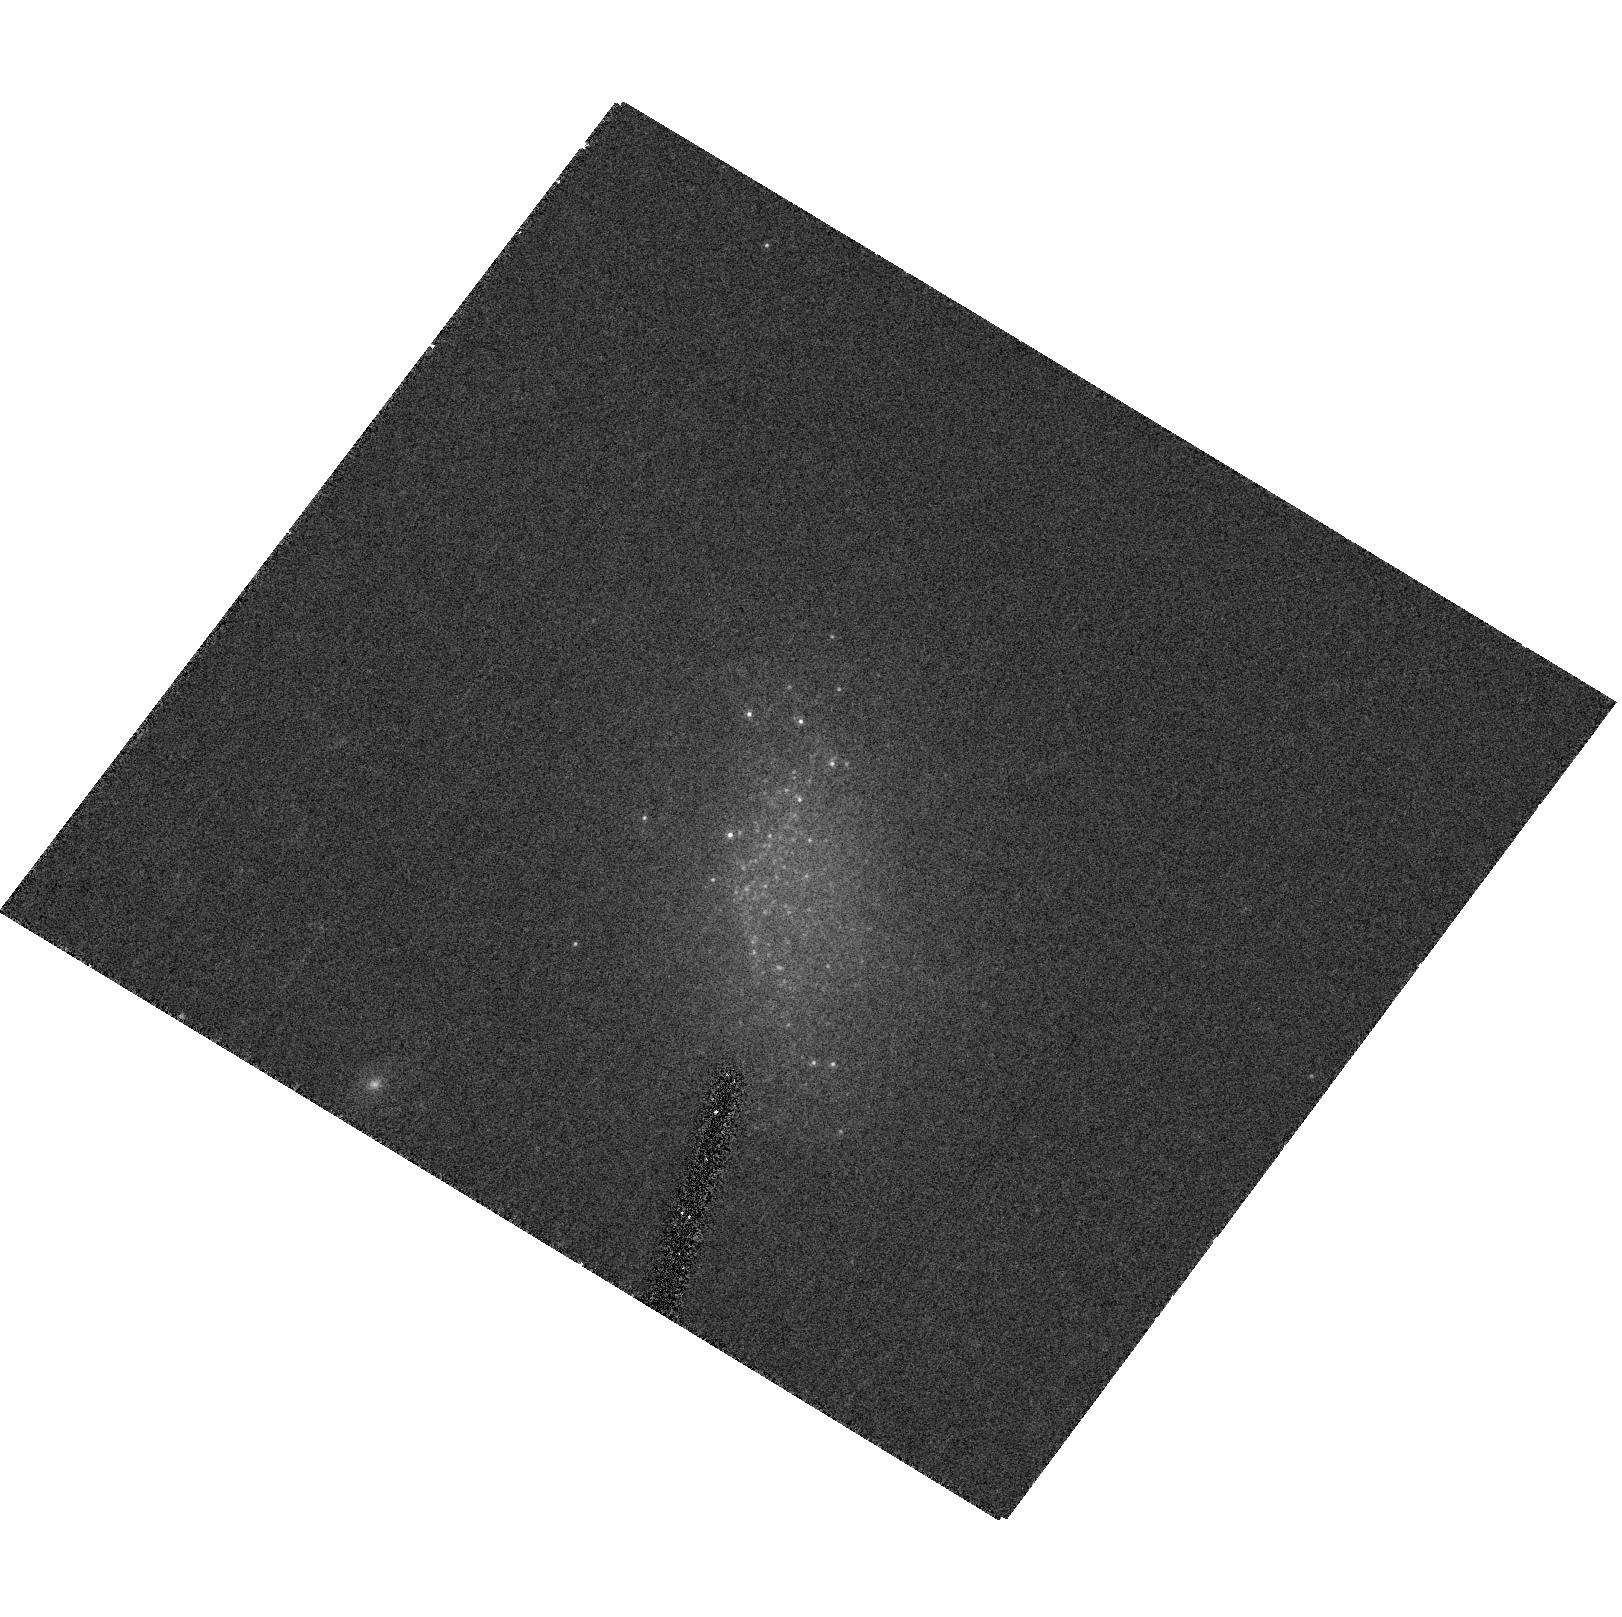
Target: SDSS0942+572. Instrument: ACS/HRC. Filter: F814W. Exposure: 18 min. Observation ID: hst_10180_11_acs_hrc_f814w_j8z511

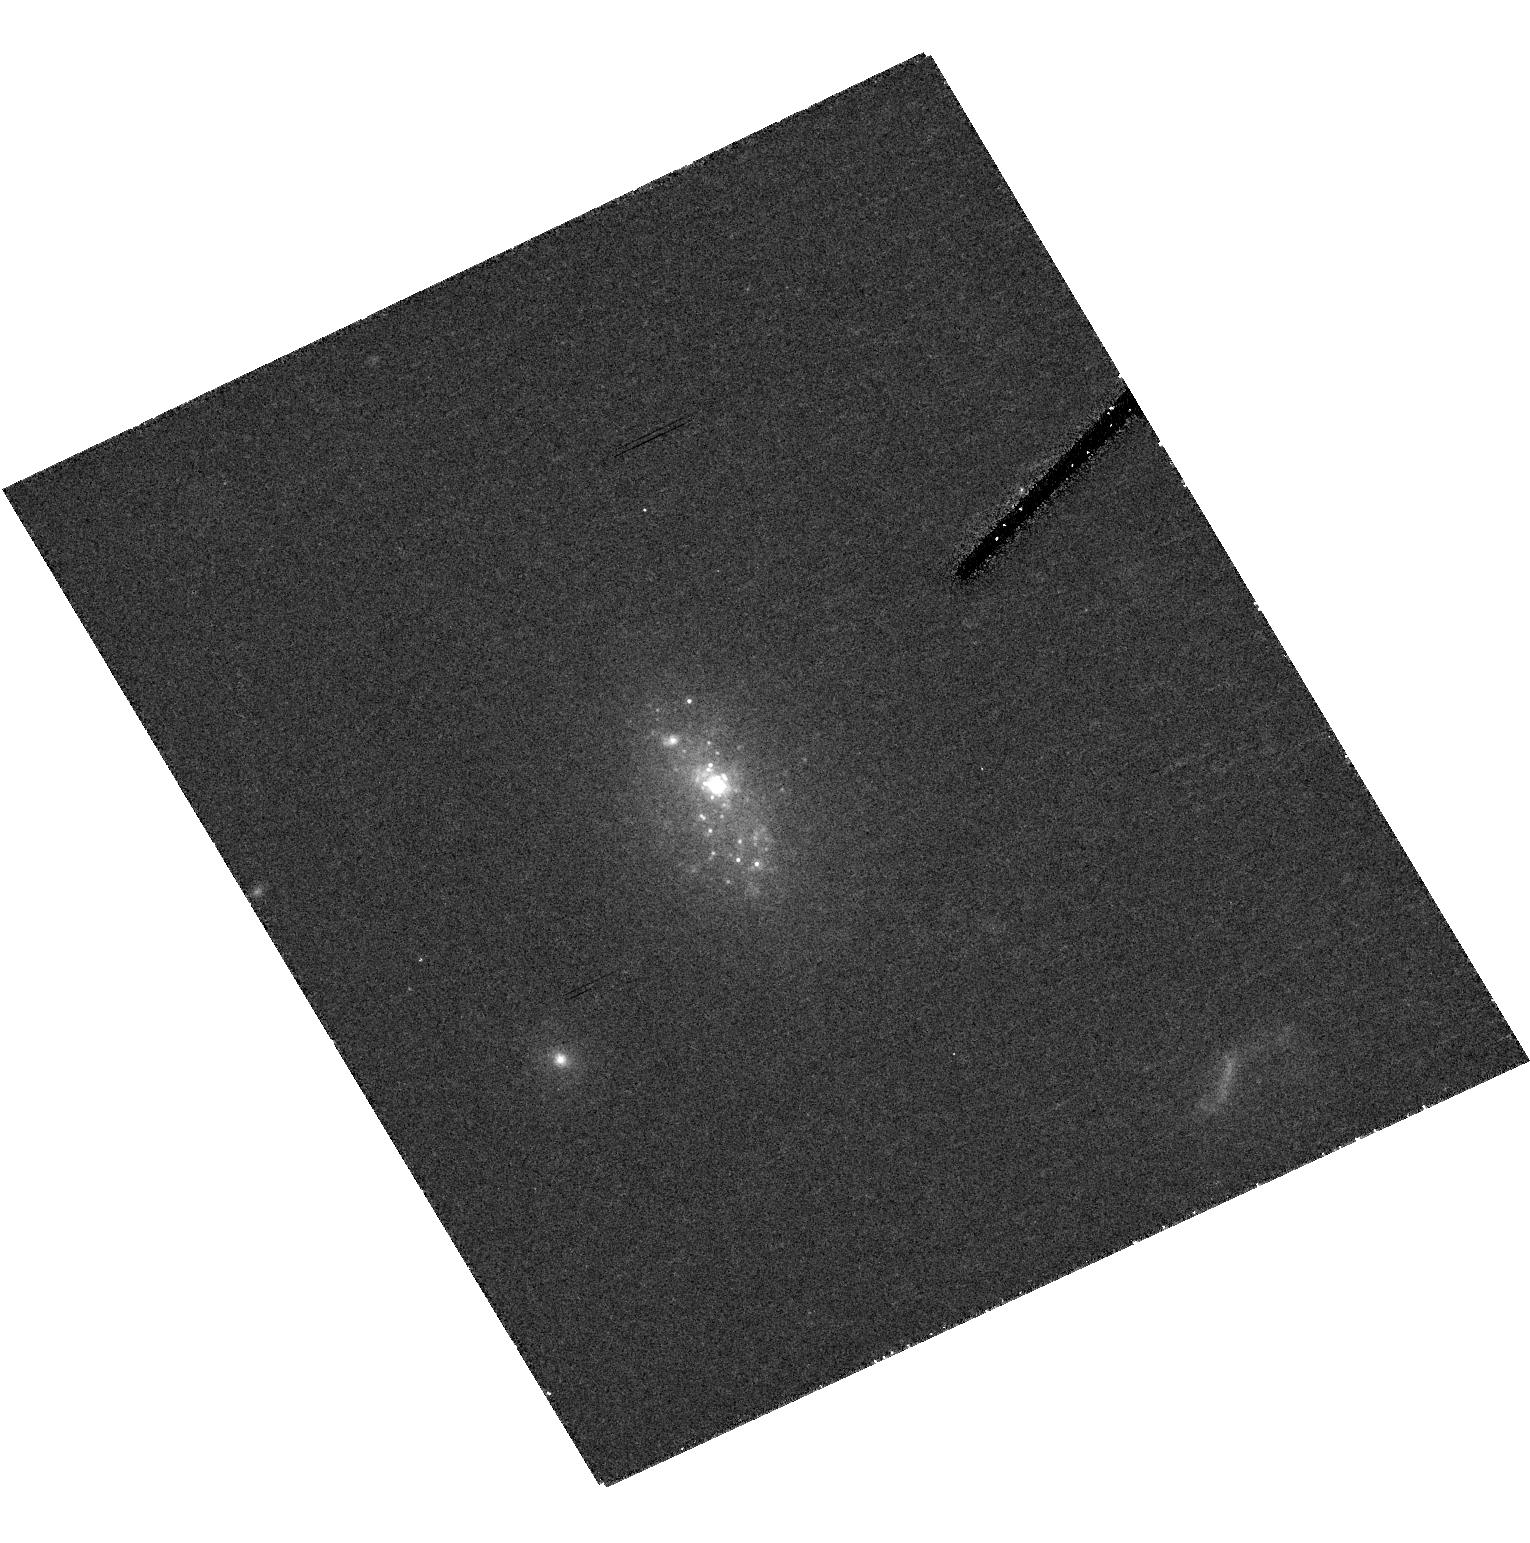
Target: SDSS1152-004. Instrument: ACS/HRC. Filter: F814W. Exposure: 24 min. Observation ID: hst_10180_10_acs_hrc_f814w_j8z510

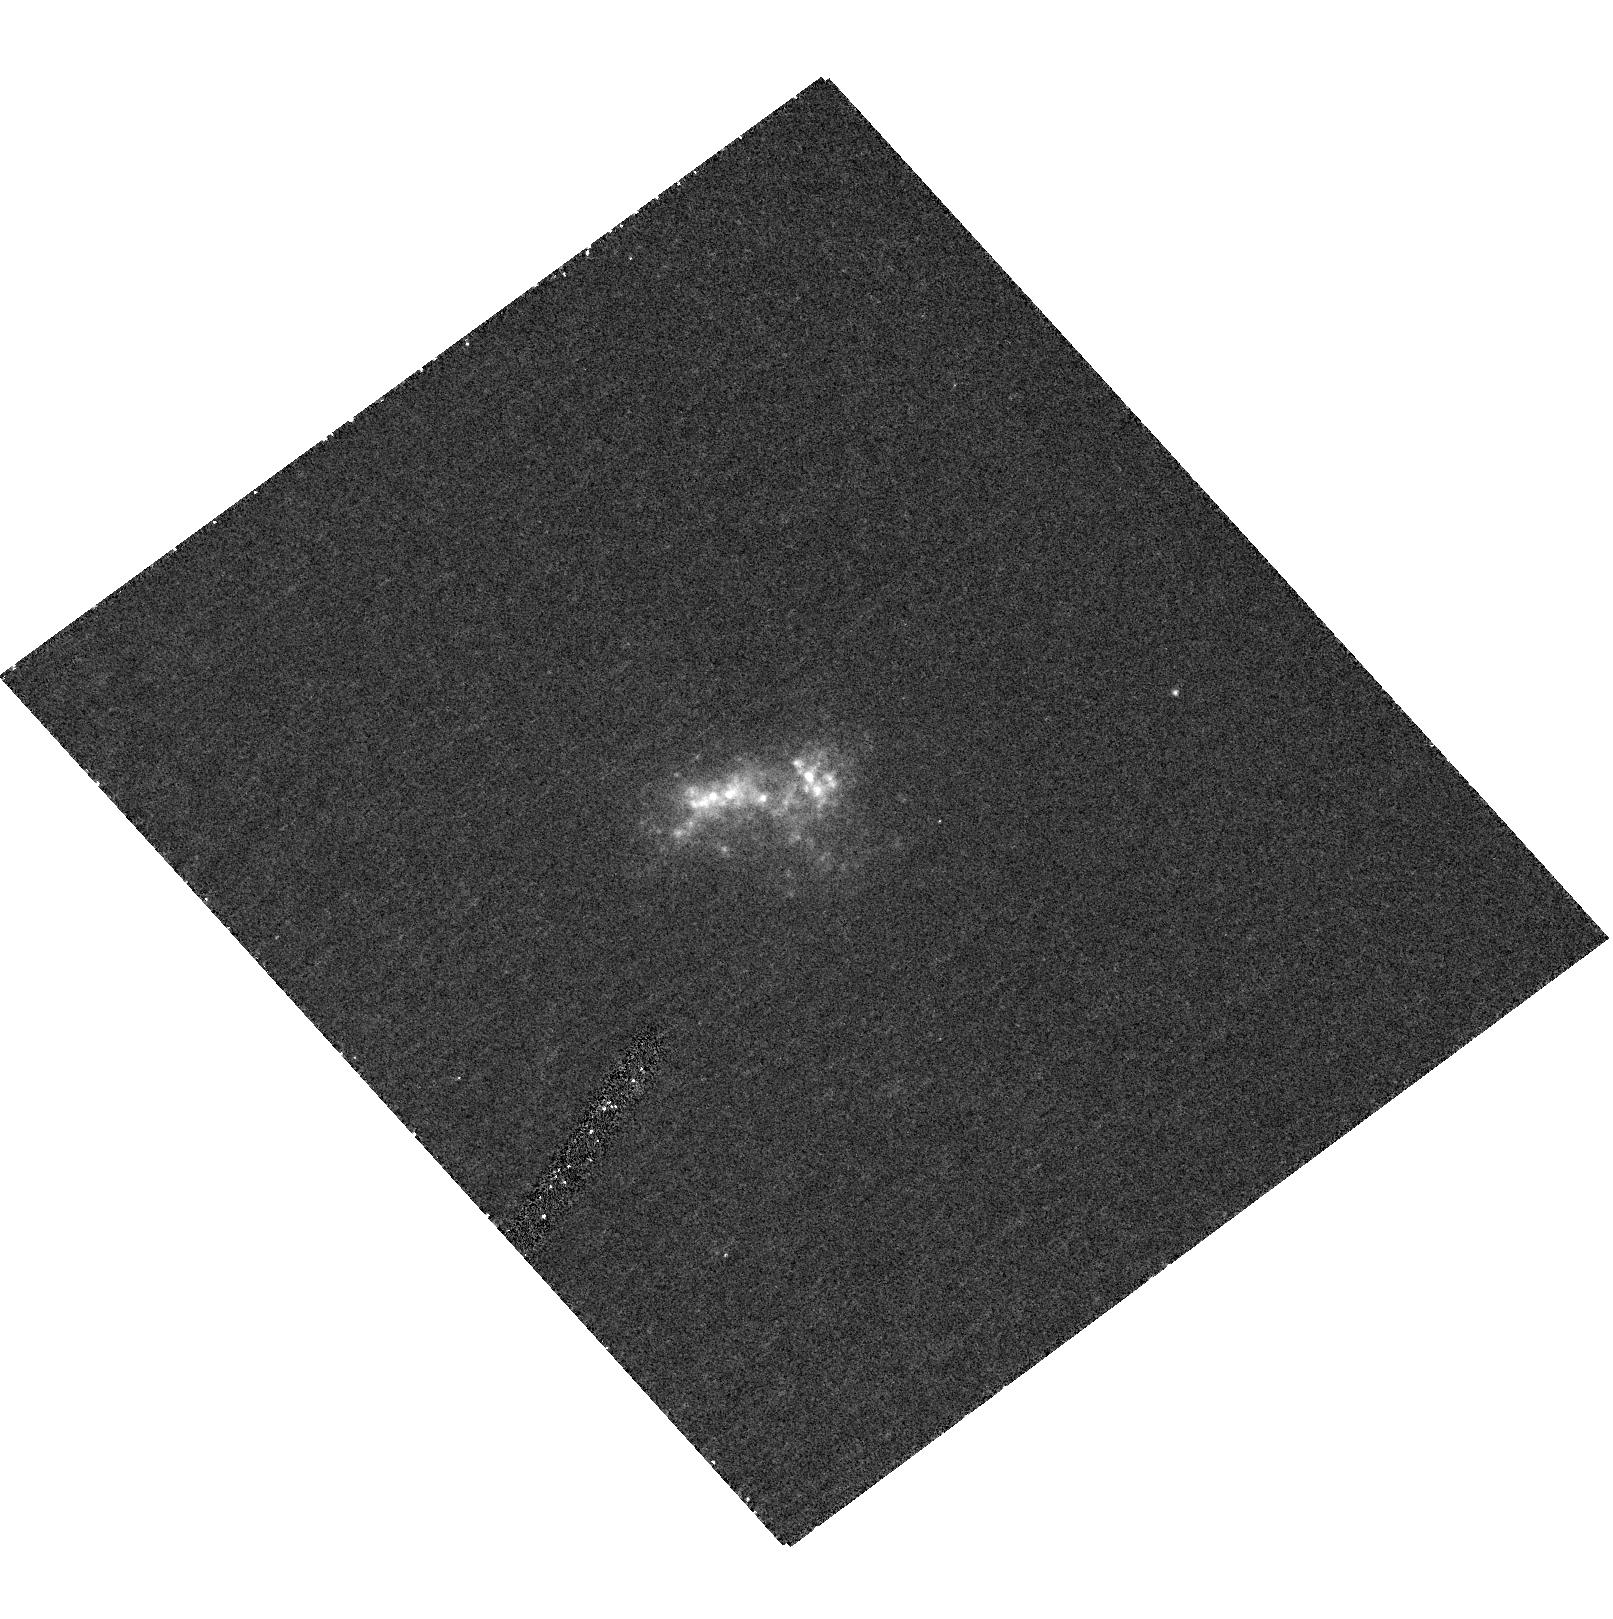
Target: SDSS1119+513. Instrument: ACS/HRC. Filter: F330W. Exposure: 28 min. Observation ID: hst_10180_06_acs_hrc_f330w_j8z506

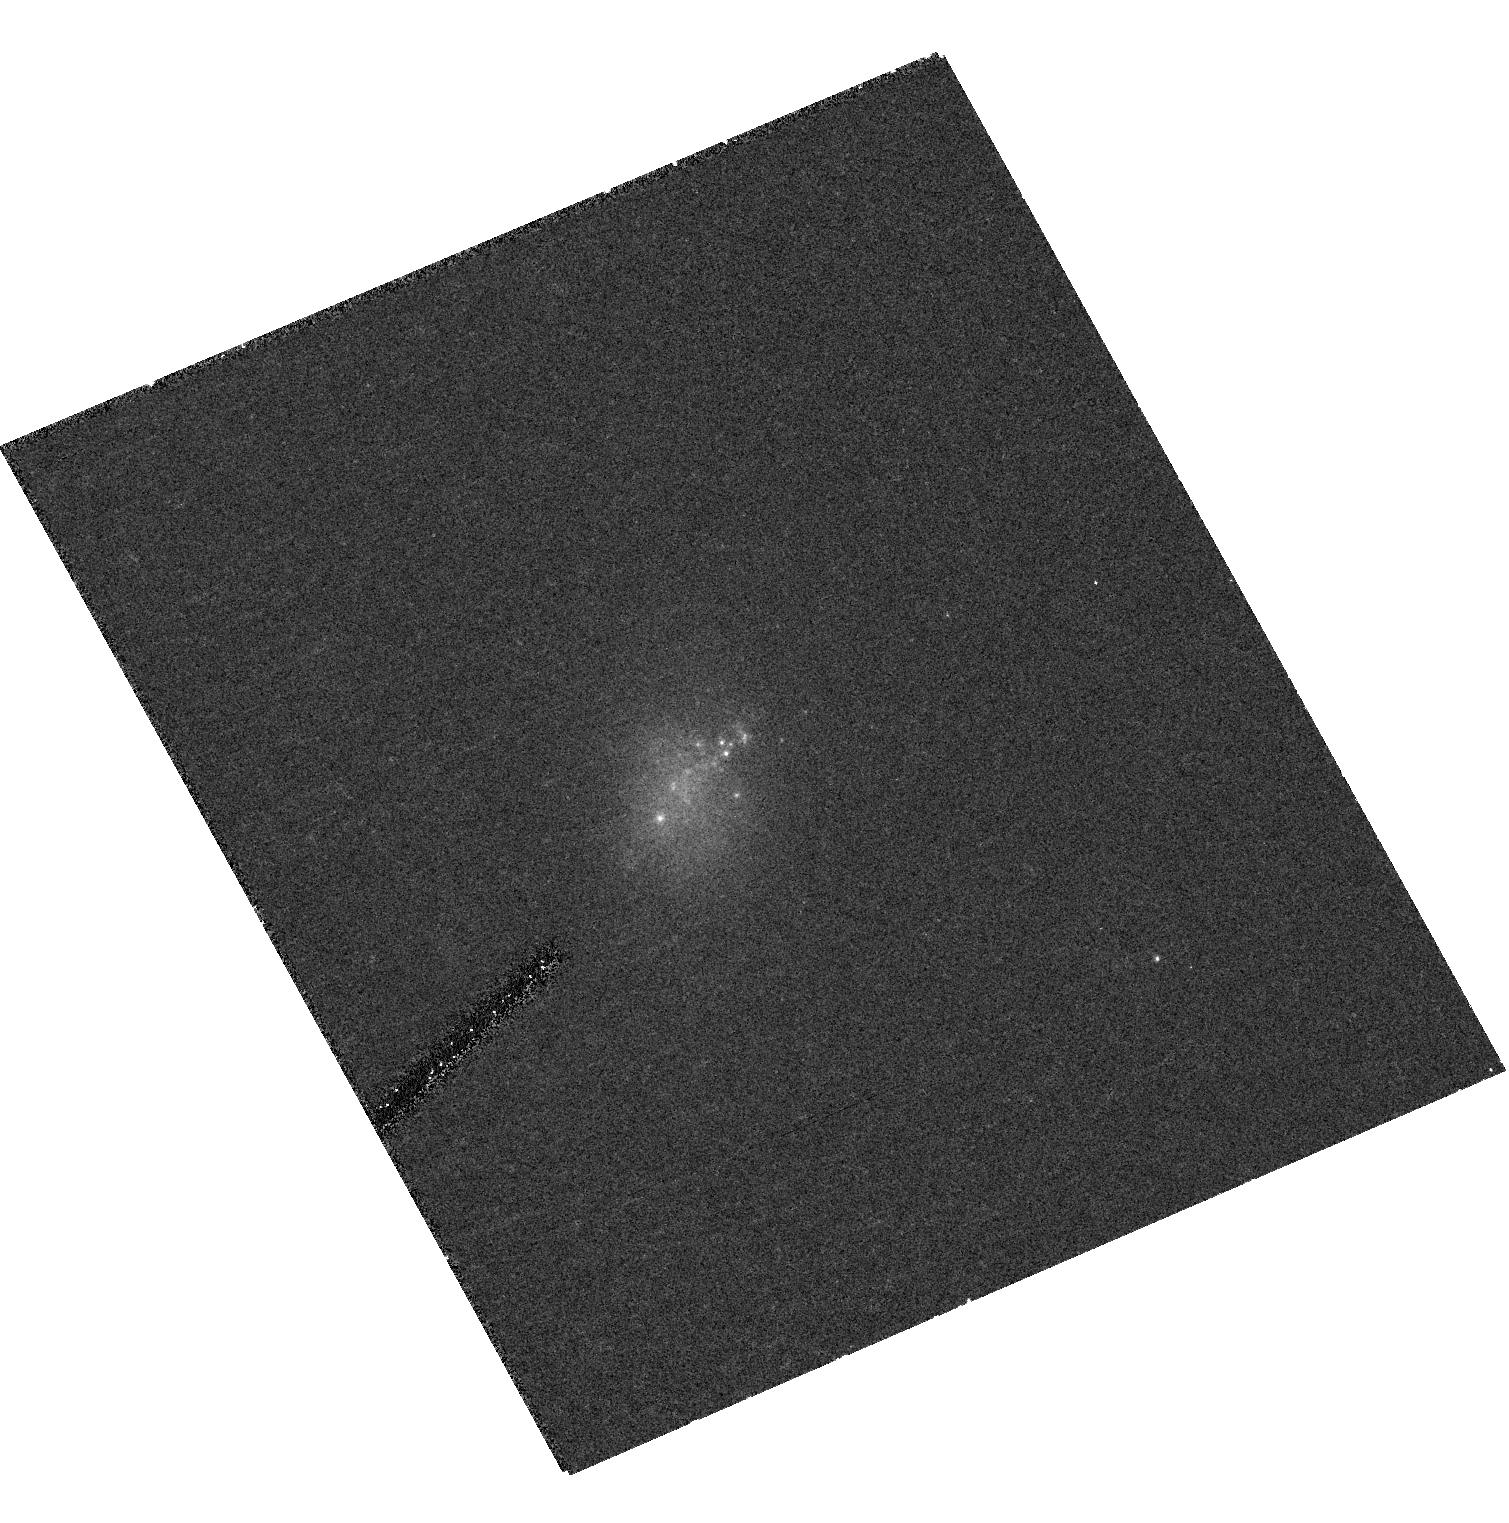
Target: SDSS1135+433. Instrument: ACS/HRC. Filter: F550M. Exposure: 31 min. Observation ID: hst_10180_09_acs_hrc_f550m_j8z509

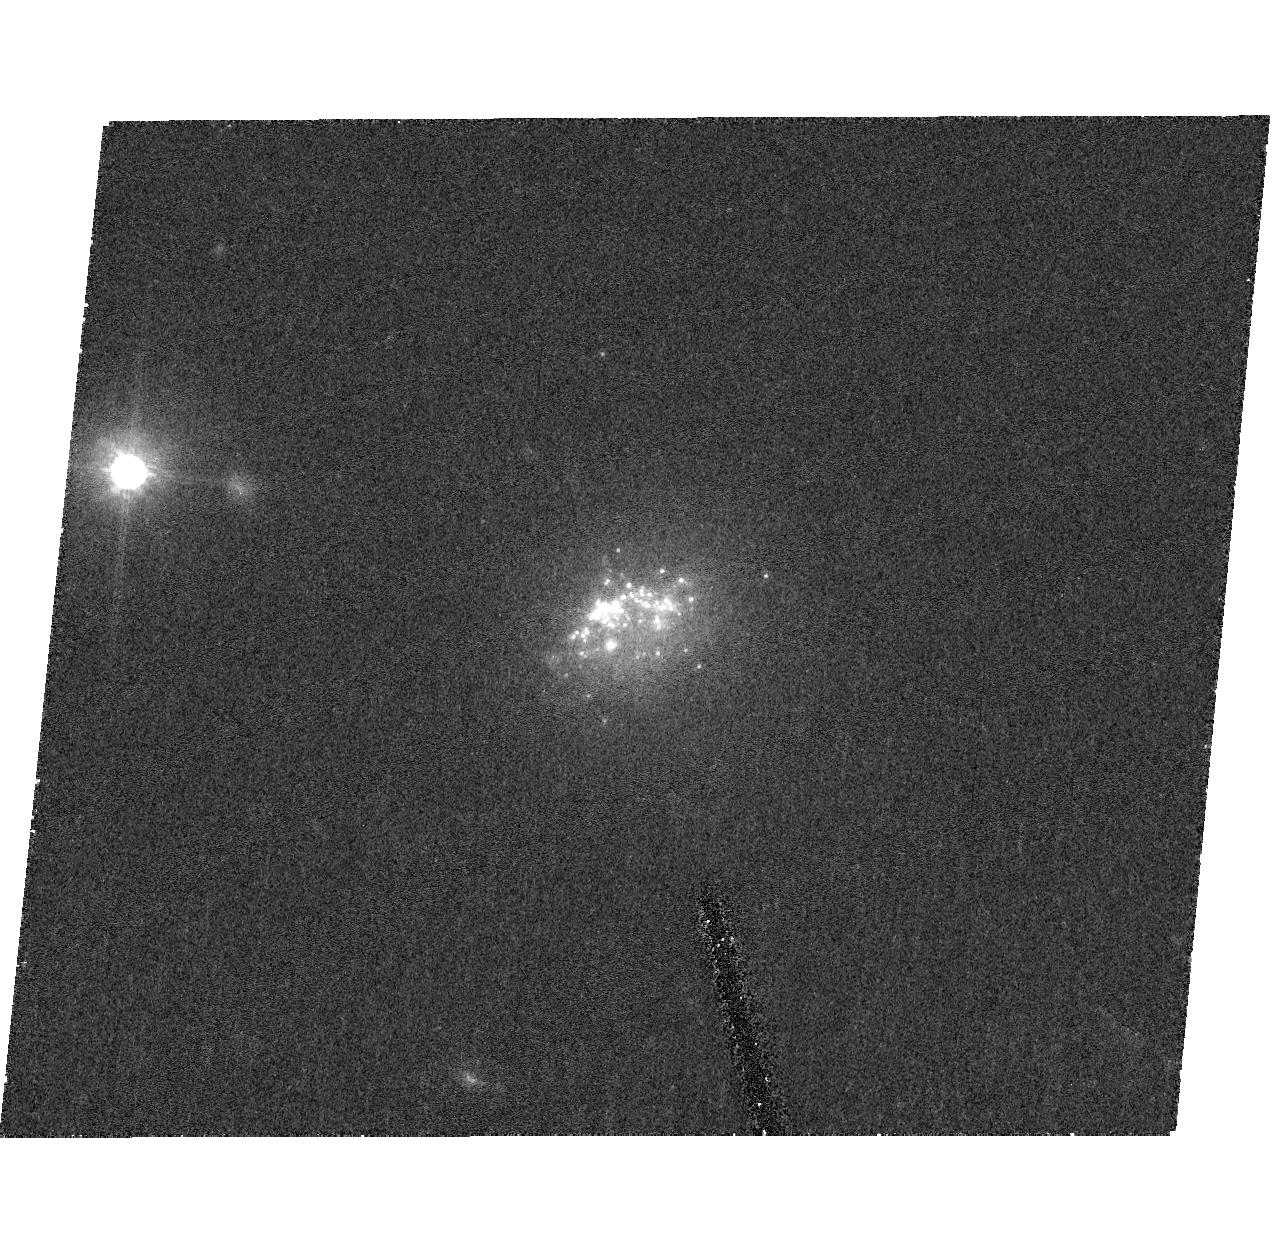
Target: SDSS1133+634. Instrument: ACS/HRC. Filter: F814W. Exposure: 25 min. Observation ID: hst_10180_08_acs_hrc_f814w_j8z508

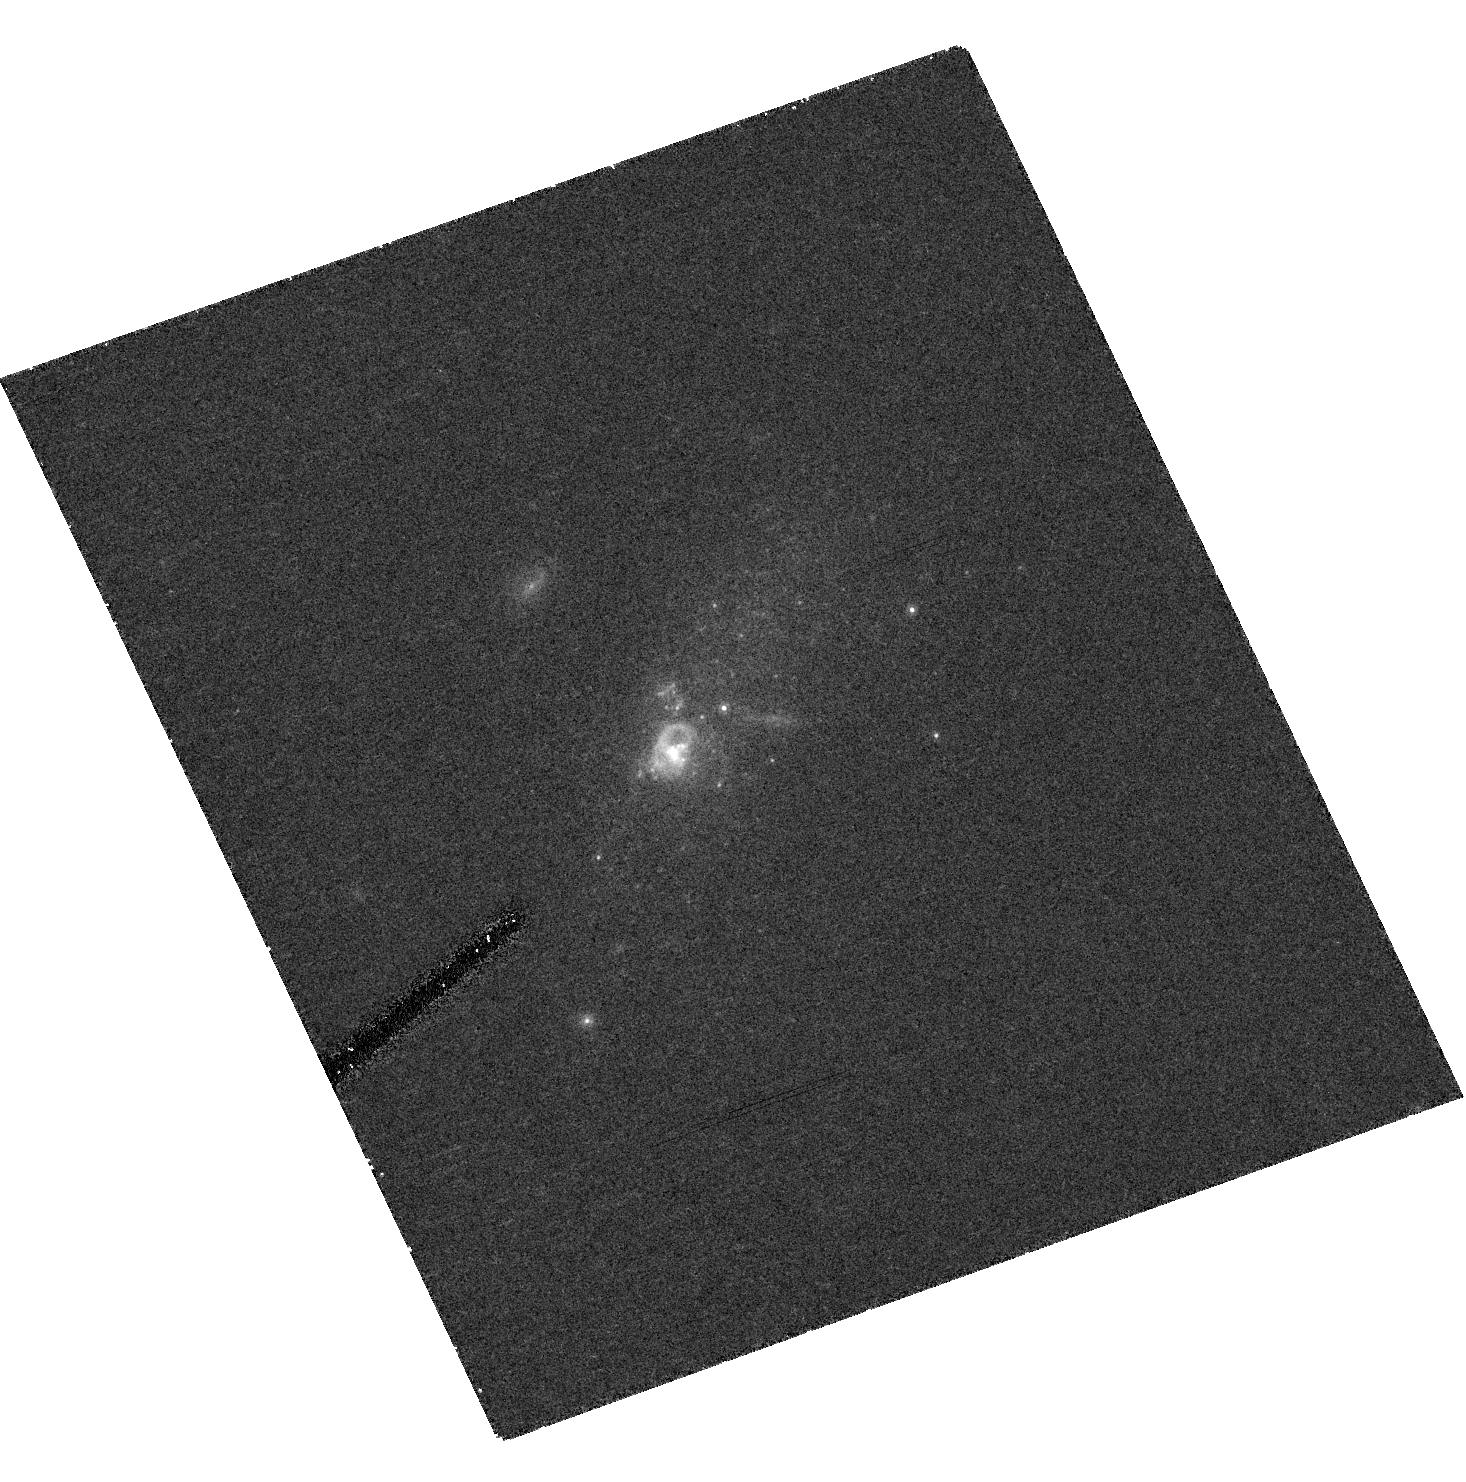
Target: SDSS0825+353. Instrument: ACS/HRC. Filter: F814W. Exposure: 23 min. Observation ID: hst_10180_04_acs_hrc_f814w_j8z504

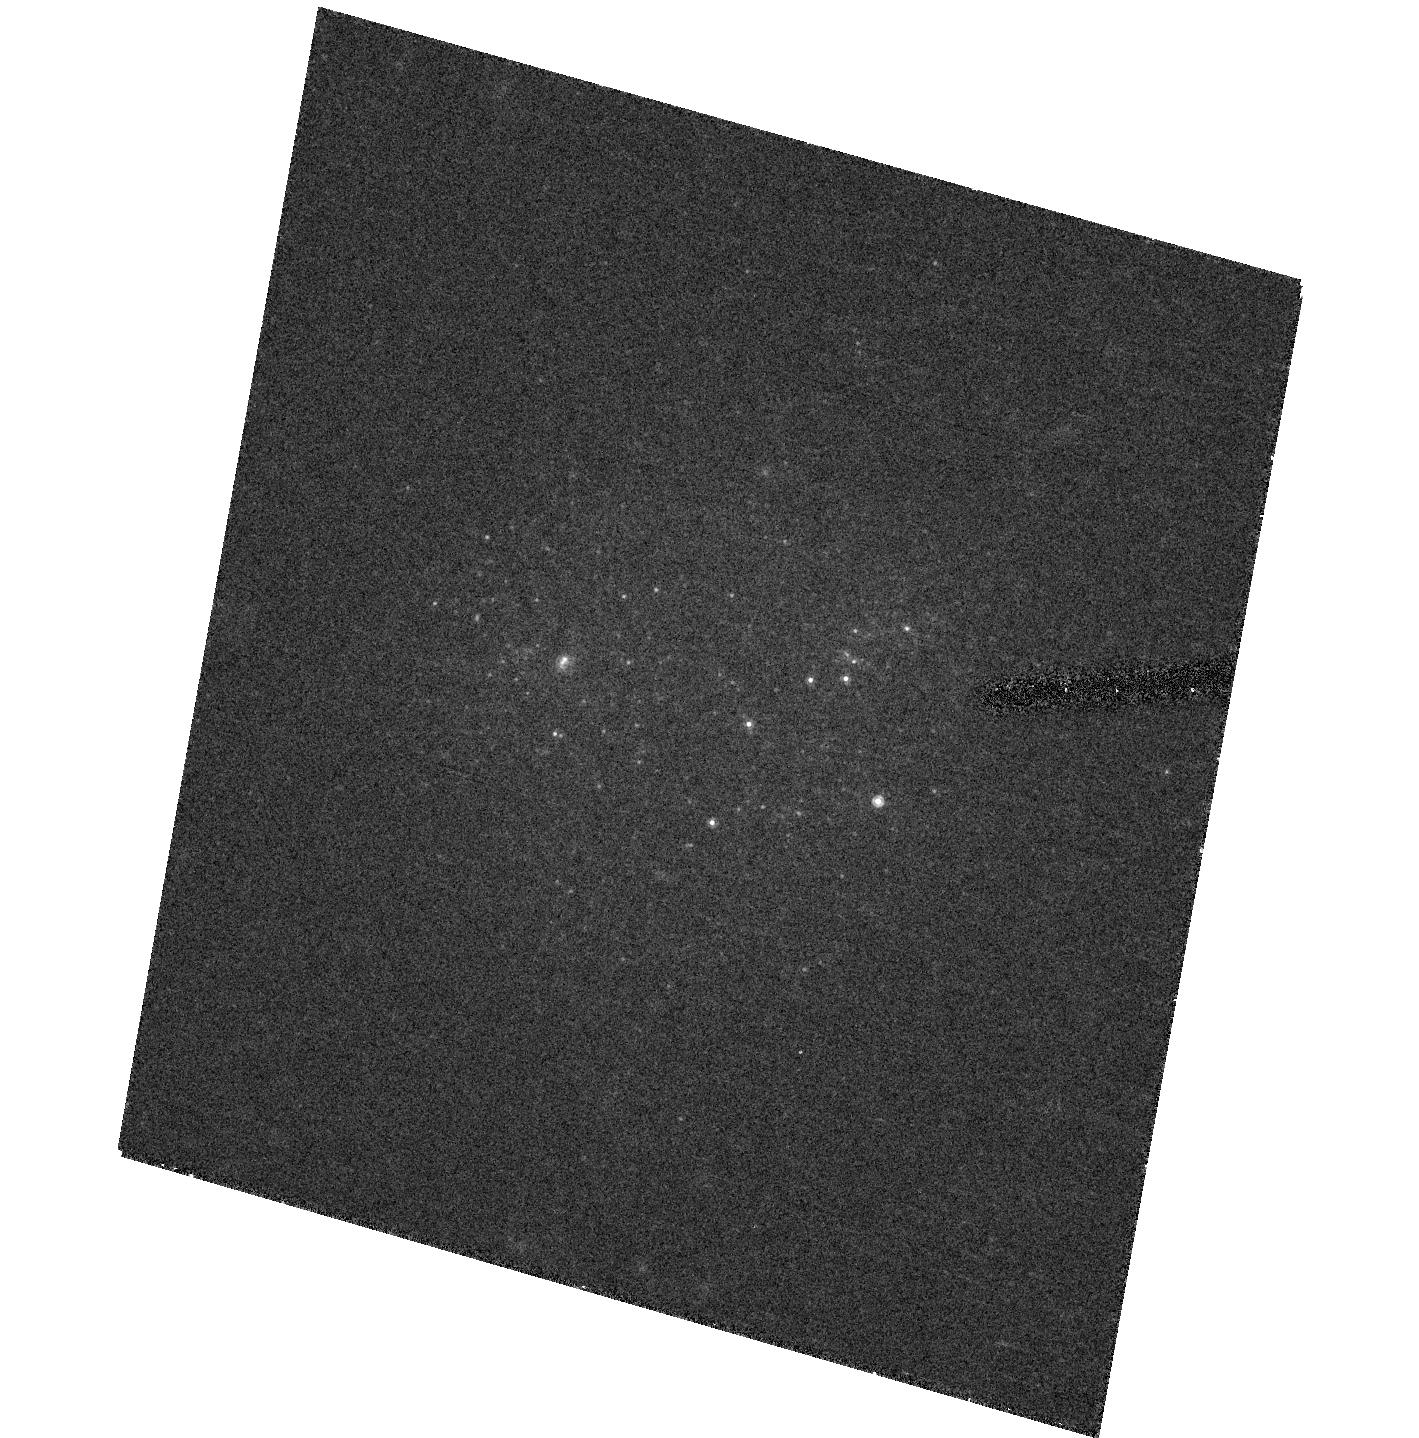
Target: SDSS0138+145. Instrument: ACS/HRC. Filter: F814W. Exposure: 17 min. Observation ID: hst_10180_05_acs_hrc_f814w_j8z505

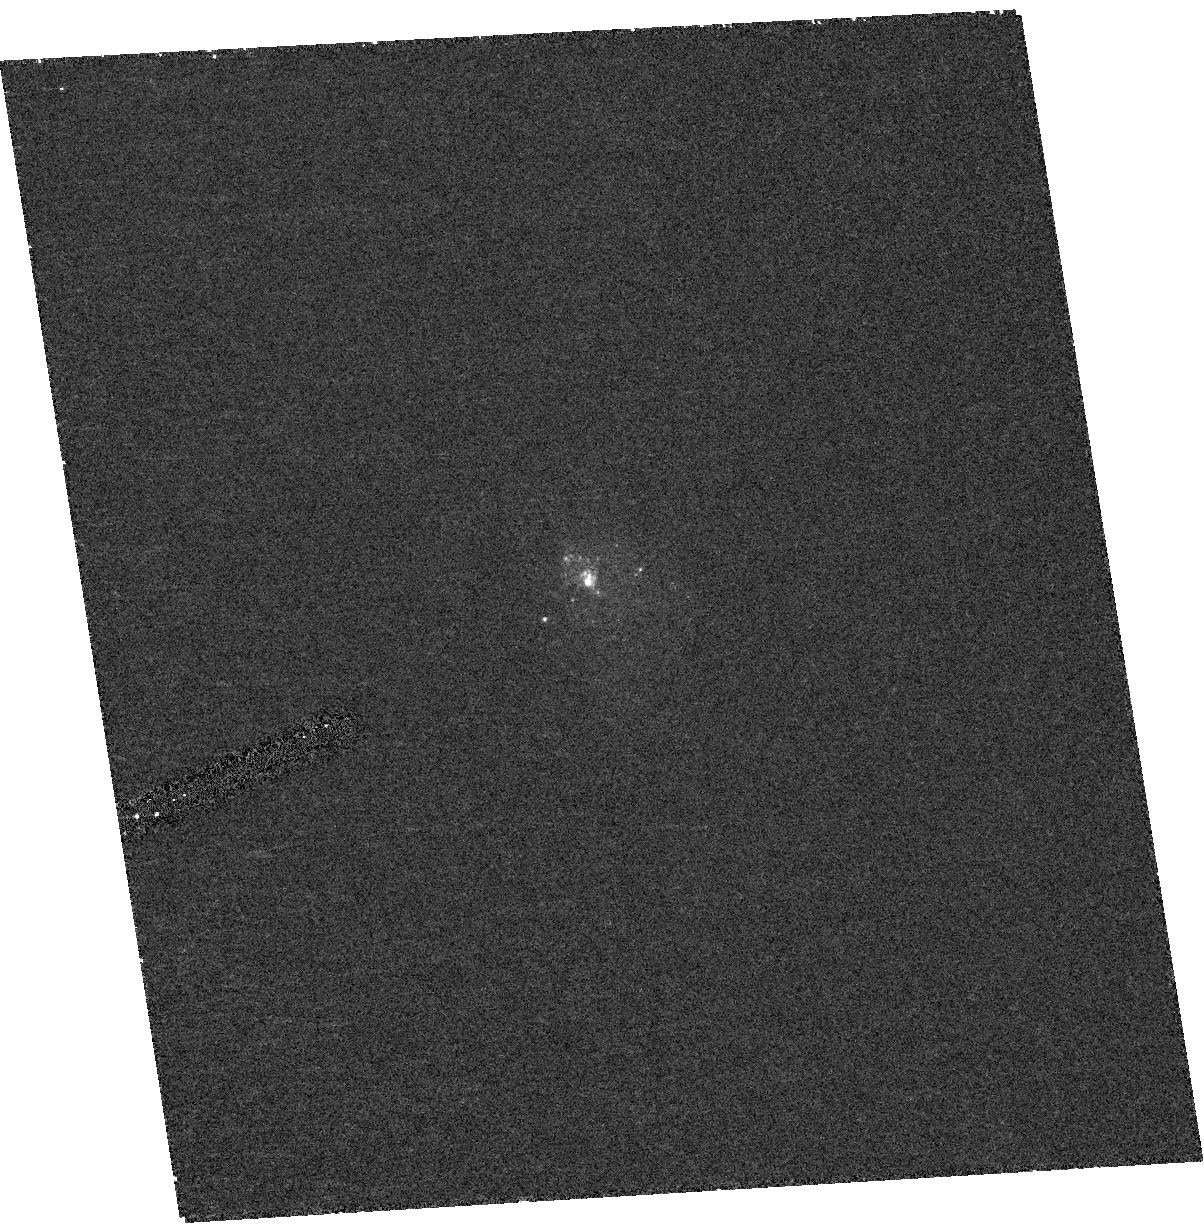
Target: SDSS0236-005. Instrument: ACS/HRC. Filter: F330W. Exposure: 27 min. Observation ID: hst_10180_02_acs_hrc_f330w_j8z502

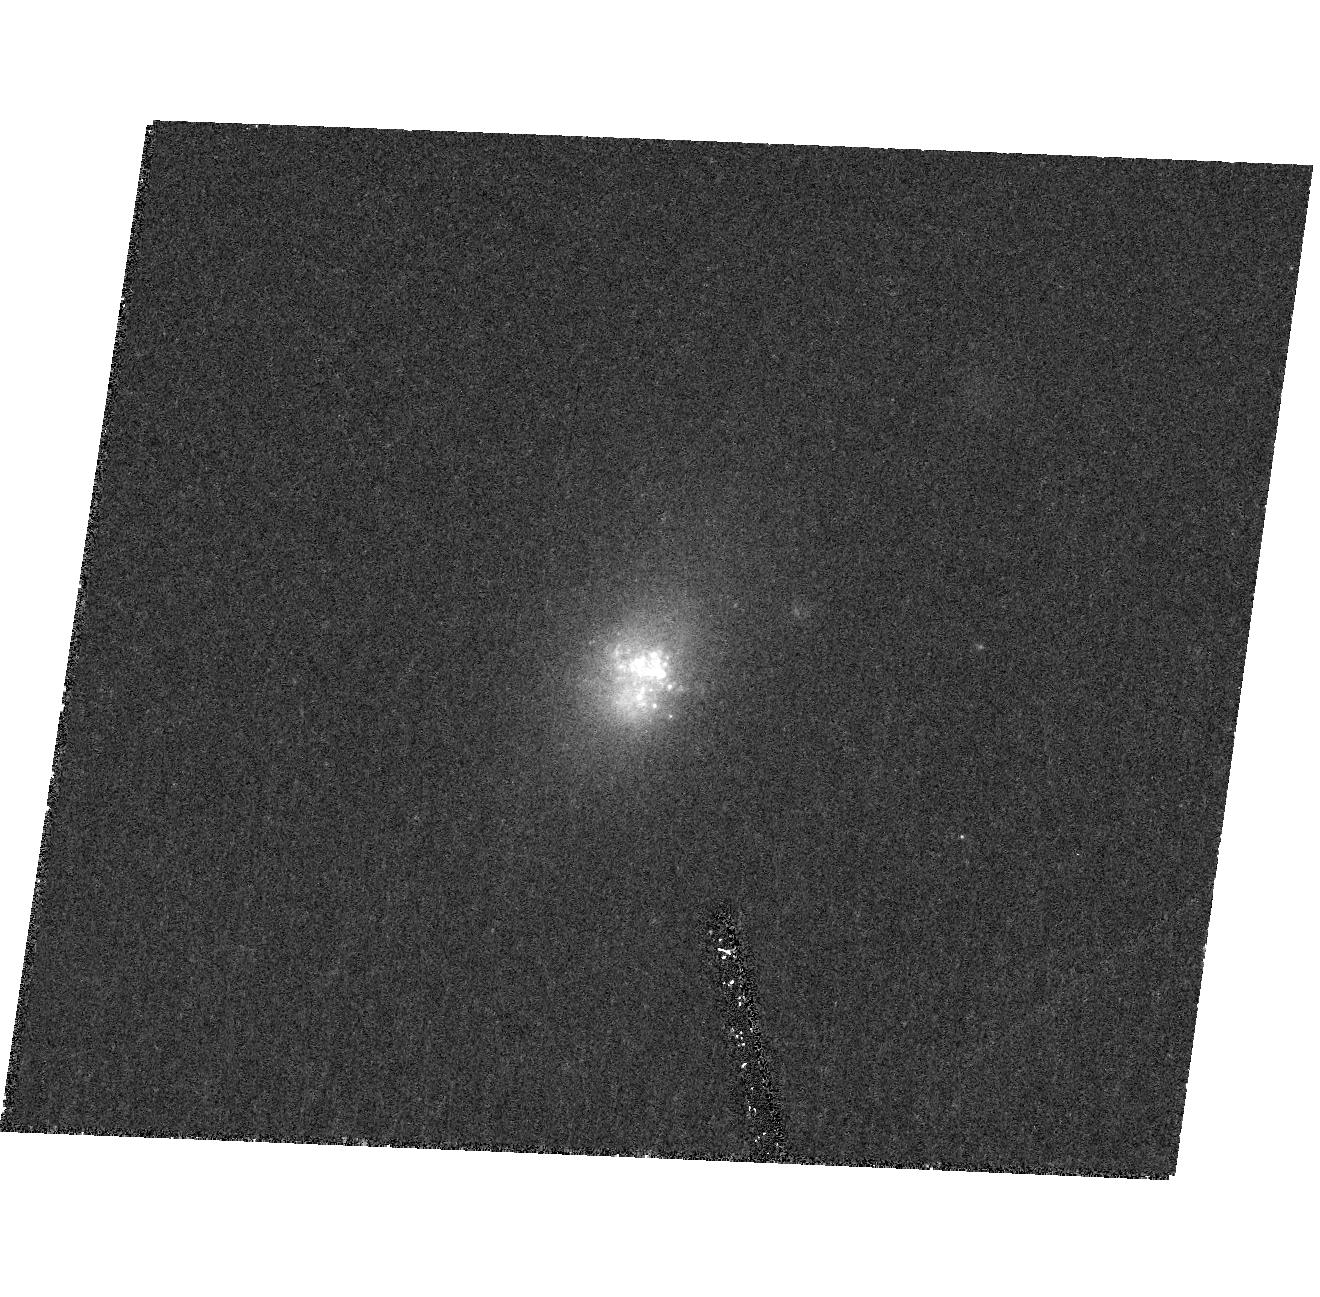
Target: SDSS1127+641. Instrument: ACS/HRC. Filter: F550M. Exposure: 34 min. Observation ID: hst_10180_07_acs_hrc_f550m_j8z507

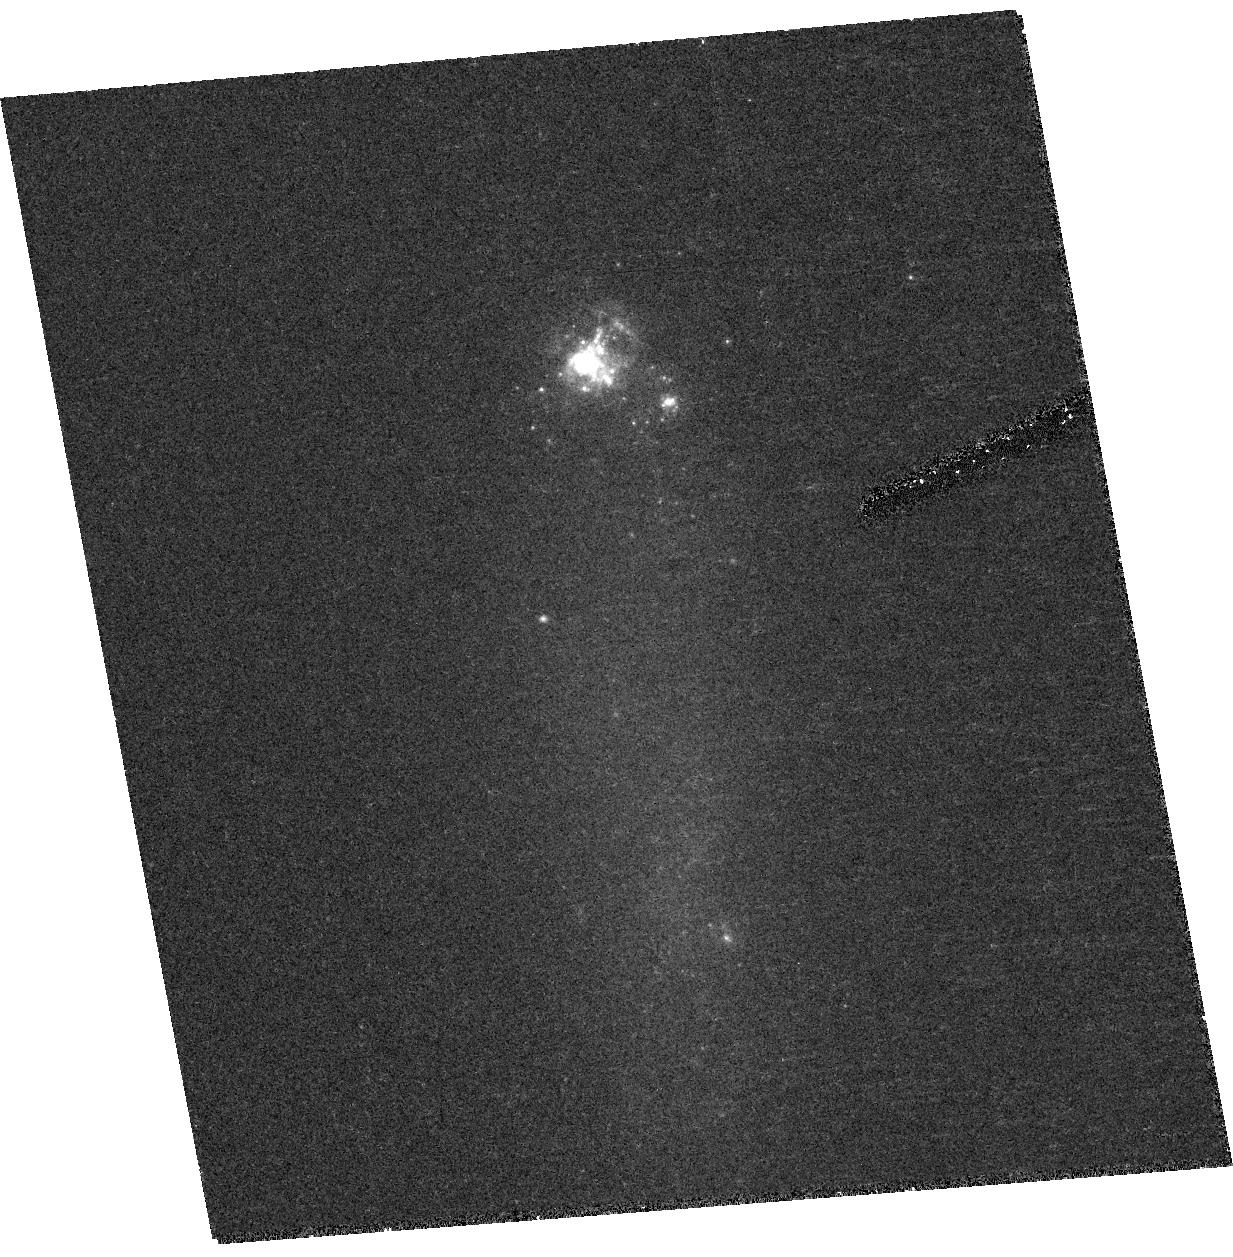
Target: SDSS0248-081. Instrument: ACS/HRC. Filter: F550M. Exposure: 28 min. Observation ID: hst_10180_03_acs_hrc_f550m_j8z503

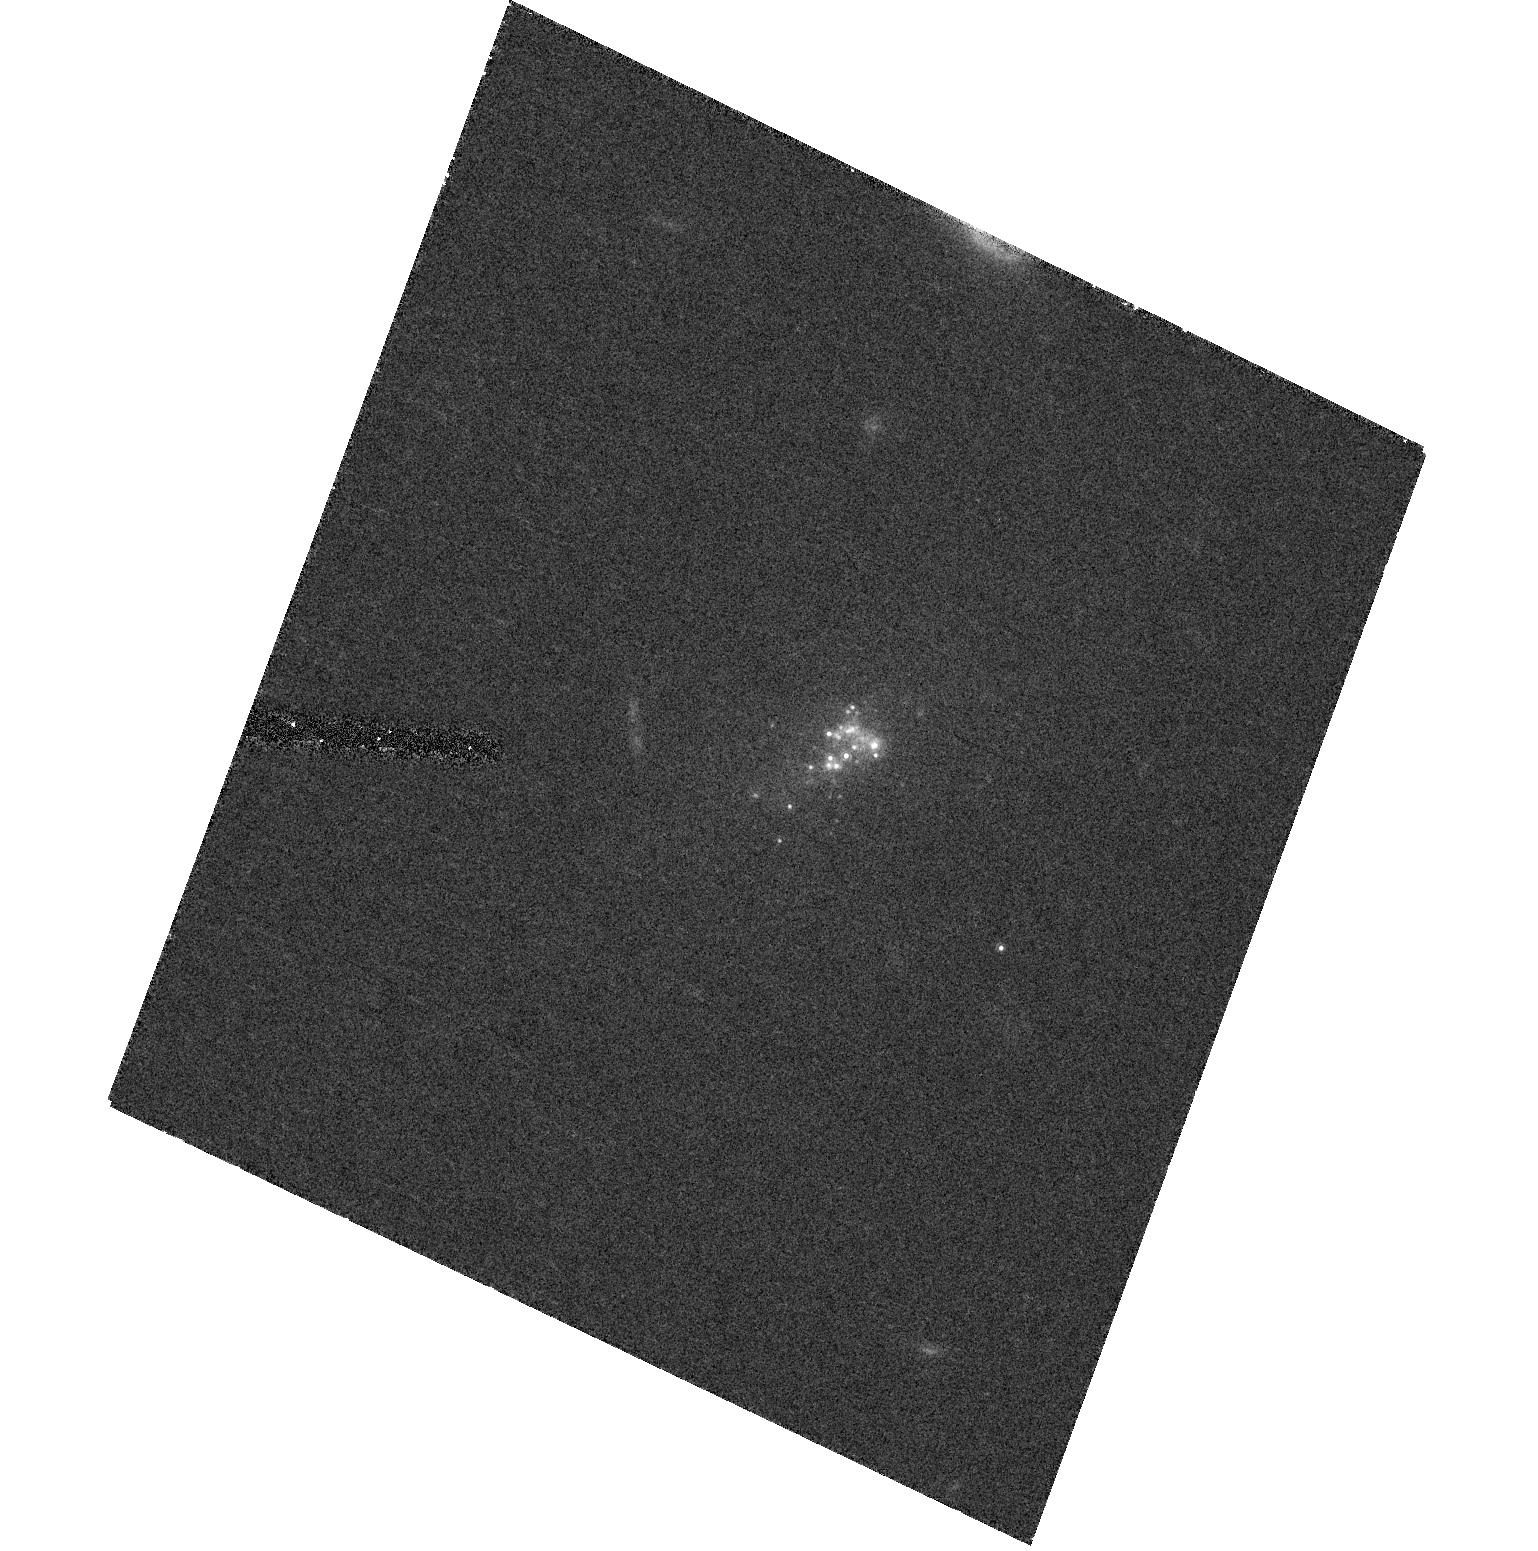
Target: SDSS0133+134. Instrument: ACS/HRC. Filter: F814W. Exposure: 17 min. Observation ID: hst_10180_01_acs_hrc_f814w_j8z501

Ultracompact Blue Dwarfs: Galaxy Formation in the Local Universe? (PI: Corbin, Michael)

Recent observations suggest that very low-mass galaxies in the local universe are still in the process of formation. To investigate this issue we propose to obtain deep ACS HRC images in the U, V and I bands of a sample of 11 "ultracompact" blue dwarf galaxies (UCBDs) identified in the Sloan Digital Sky Survey. These objects are nearby (z < 0.009), actively star-forming, and have extremely small angular and physical sizes (d < 6" and D < 1 kpc). They also tend to reside in voids. Our WFPC2 images of the prototype object of this class, POX 186, reveal this tiny object to have a highly disturbed morphlogy indicative of a recent (within 10^8 yr) collision between two small (~ 100 pc) clumps of stars that could represent the long-sought building blocks predicted by the Press-Schechter model of hierarchical galaxy formation. This collision has also triggered the formation of a "super" star cluster (SSC) at the object's core that may be the progenitor of a globular cluster. POX 186 thus appears to be a very small dwarf galaxy in the process of formation. This exciting discovery strongly motivates HST imaging of a full sample of UCBDs in order to determine if they have morphologies similar to POX 186. HST images are essential for resolving the structure of these objects, including establishing the presence of SSCs. HST also offers the only way to determine their morphologies in the near UV. The spectra of the objects available from the SDSS will also allow us to measure their star formation rates, dust content and metallicities. In addition to potentially providing the first direct evidence of Press-Schechter building blocks, these data could yield insight into the relationship between galaxy and globular cluster formation, and will serve as a test of the recent "downsizing" model of galaxy formation in which the least massive objects are the last to form.